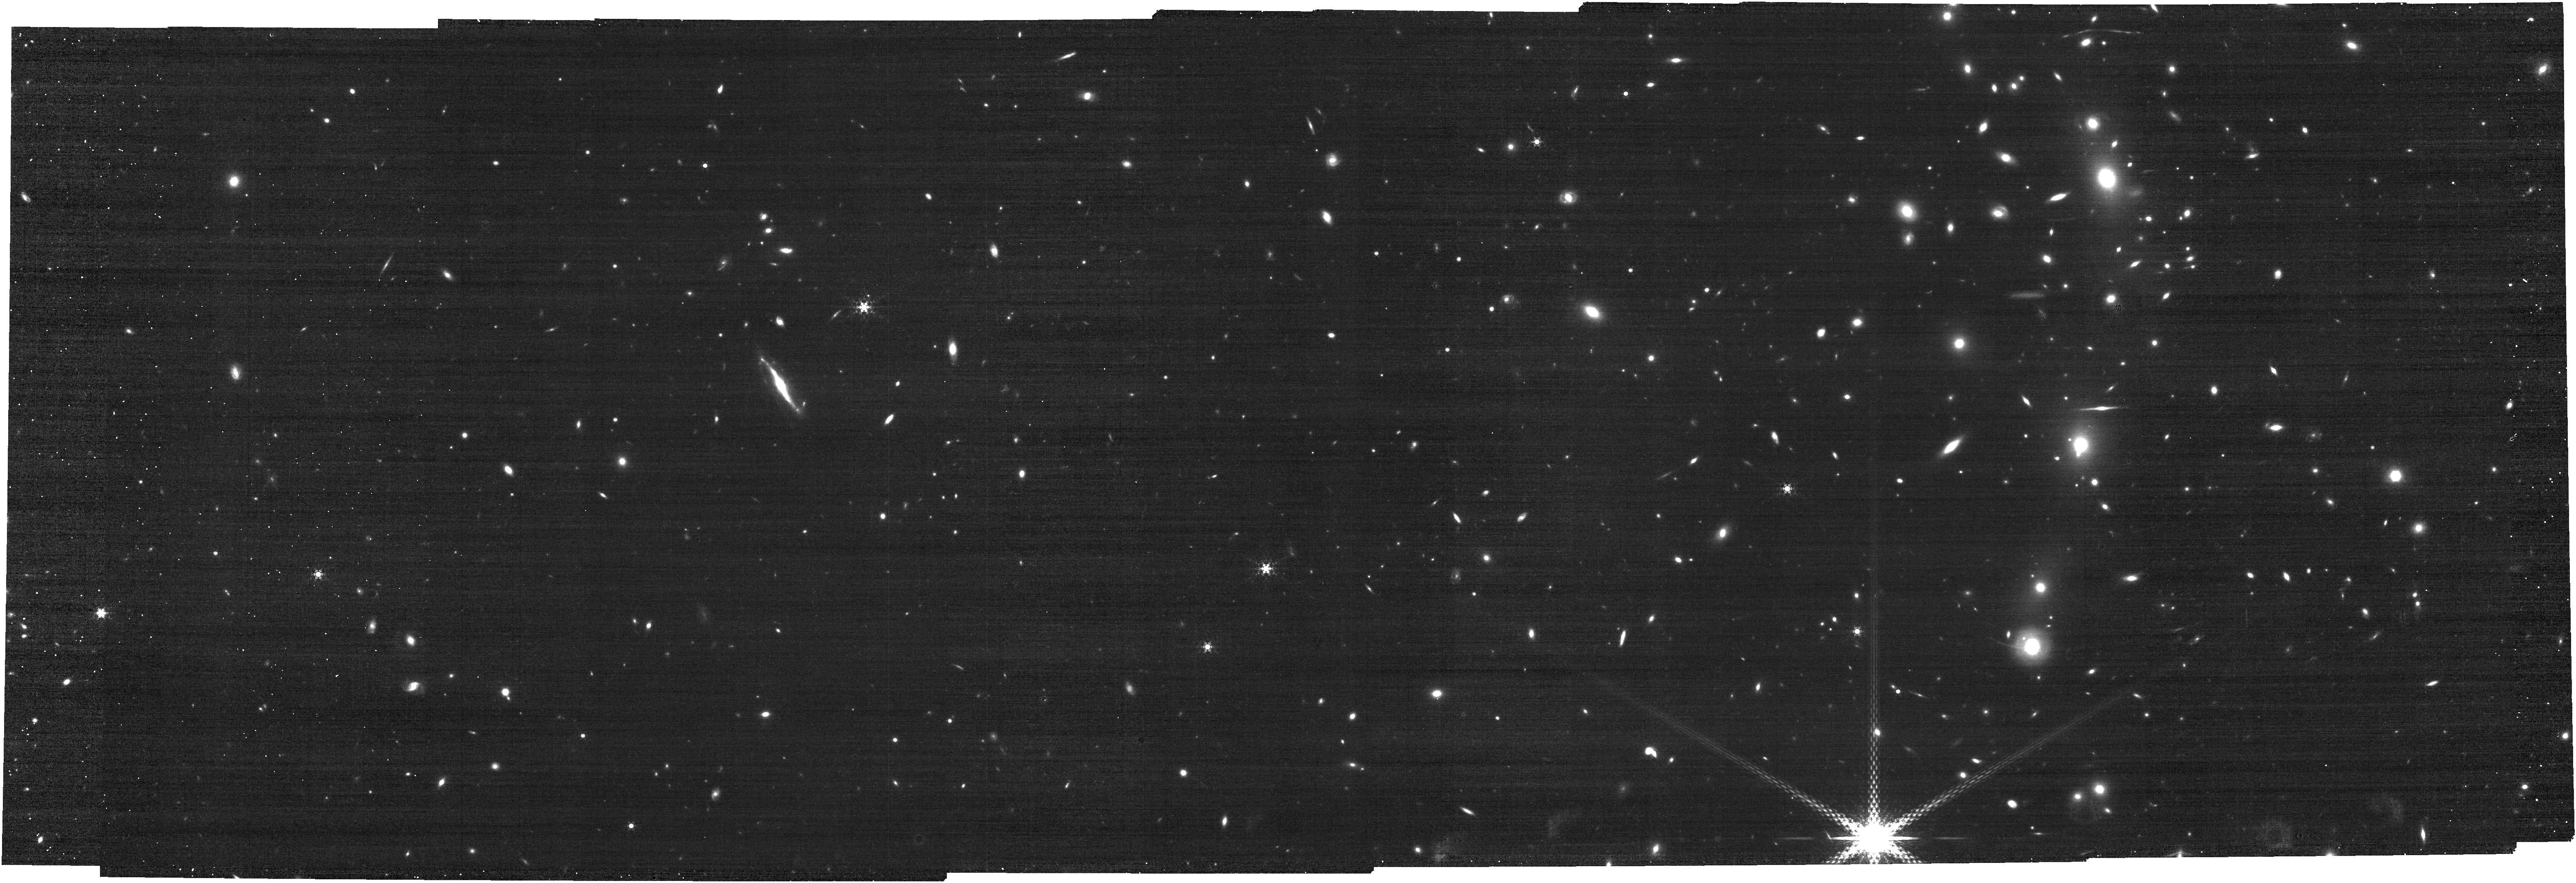
Target: M0416. Instrument: NIRCAM. Filter: F460M. Exposure: 20 min. Observation ID: jw03538-o003_t003_nircam_clear-f460m

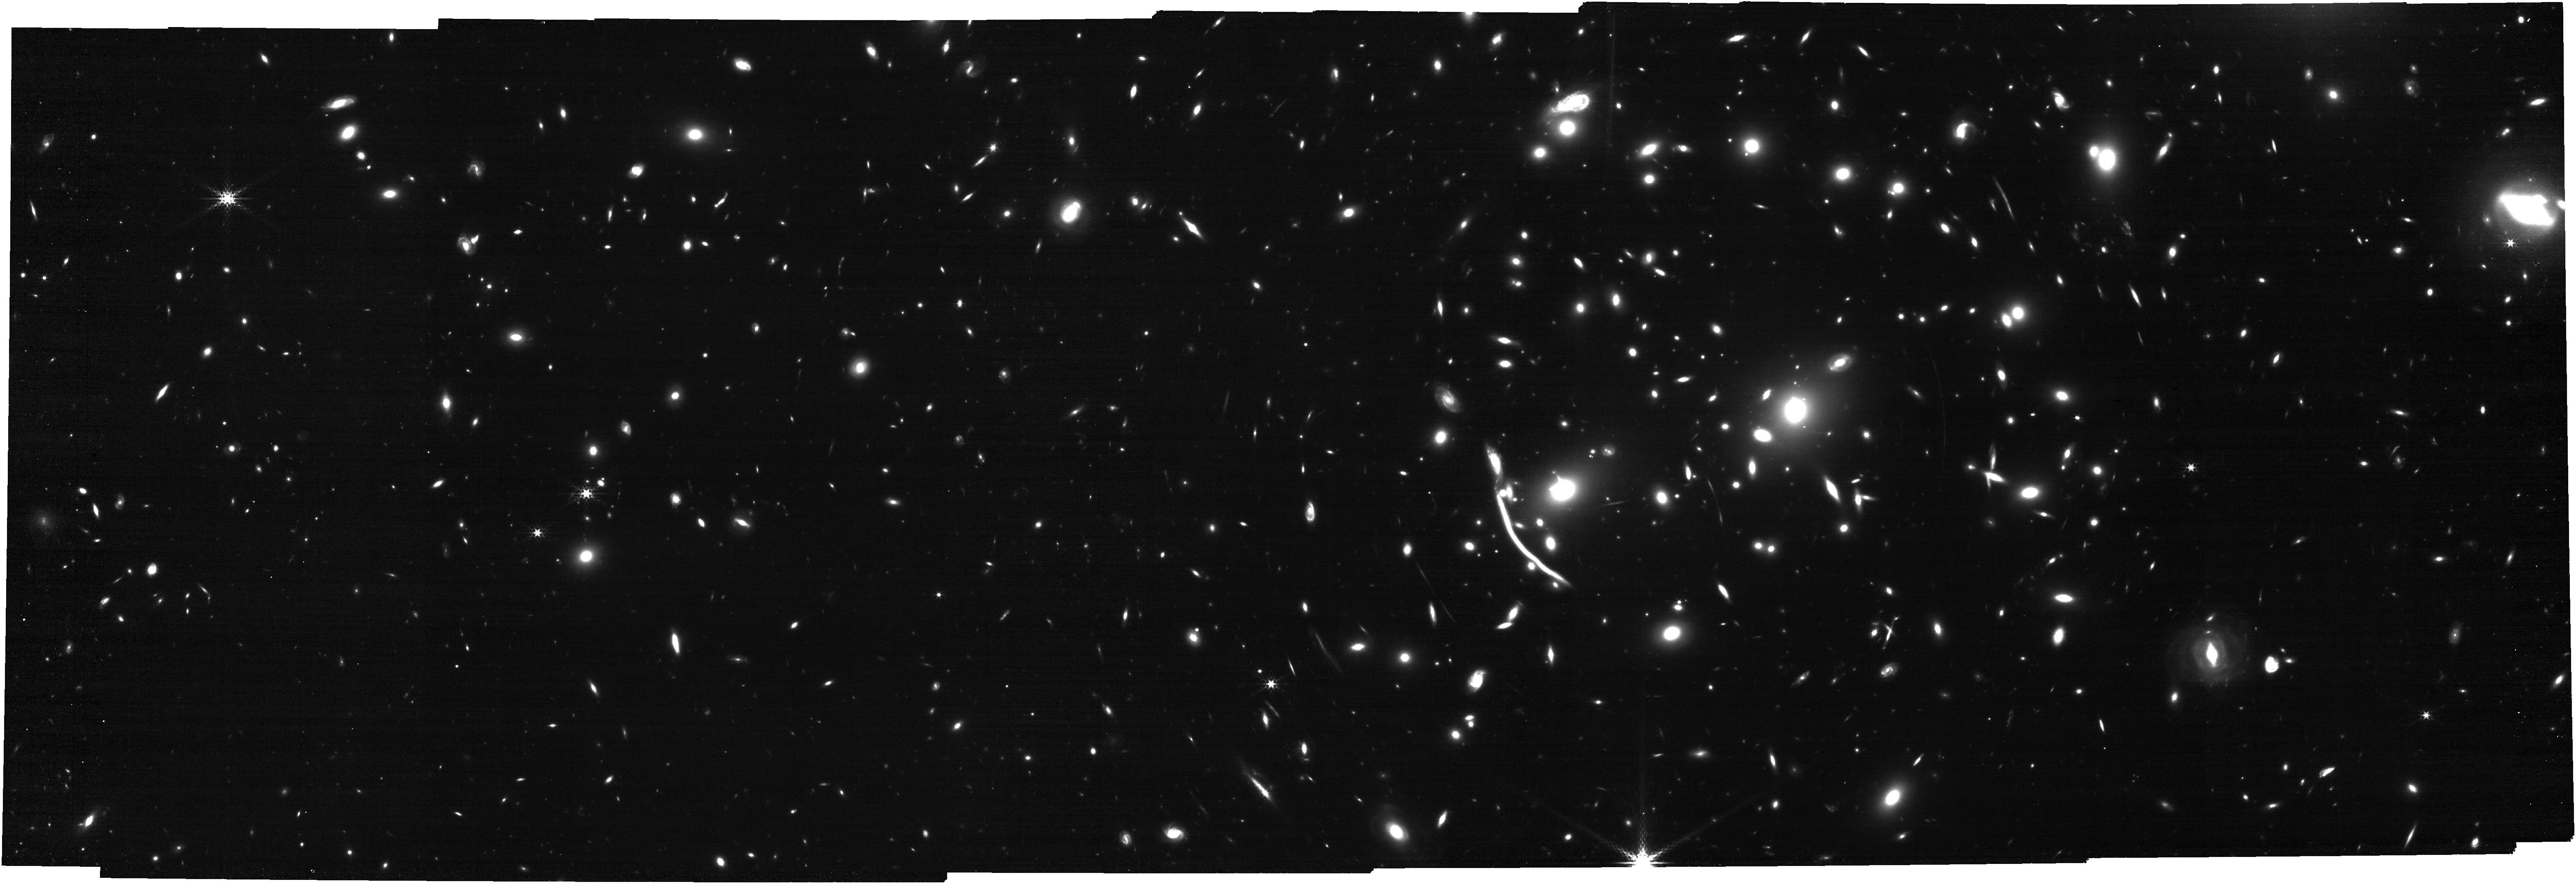
Target: A370. Instrument: NIRCAM. Filter: F335M. Exposure: 26 min. Observation ID: jw03538-o014_t002_nircam_clear-f335m

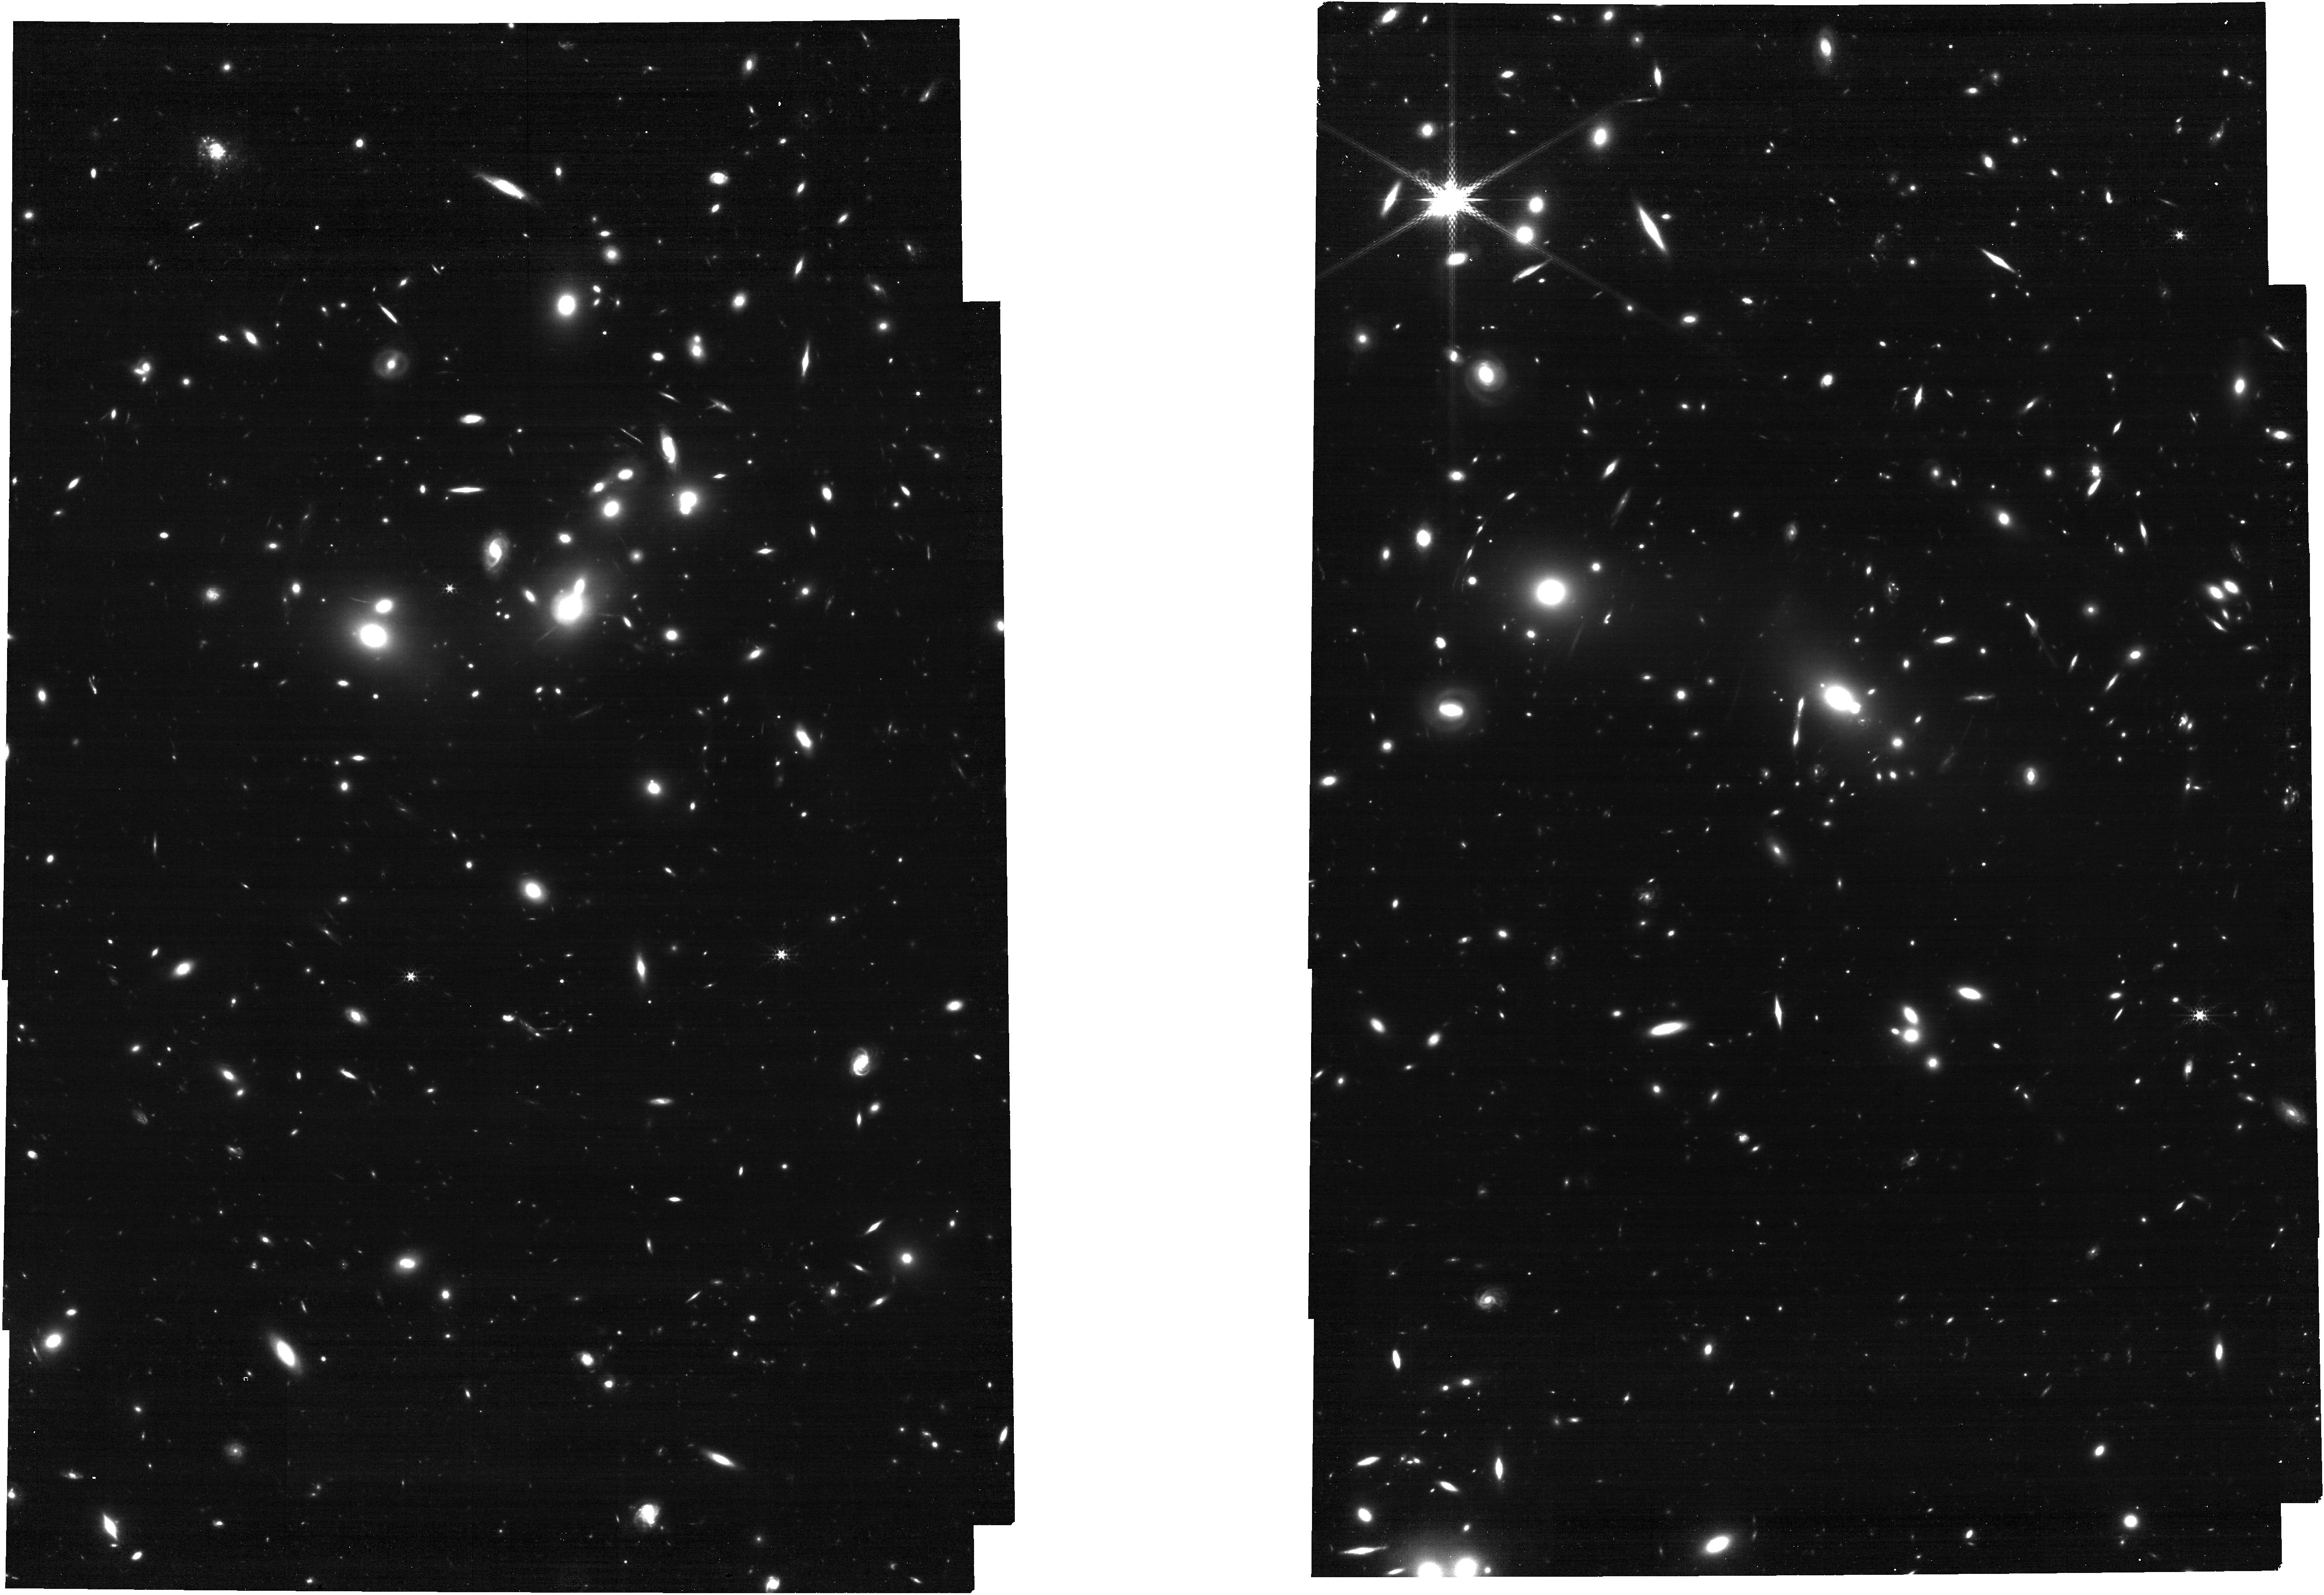
Target: A2744. Instrument: NIRCAM. Filter: F335M. Exposure: 26 min. Observation ID: jw03538-o005_t001_nircam_clear-f335m

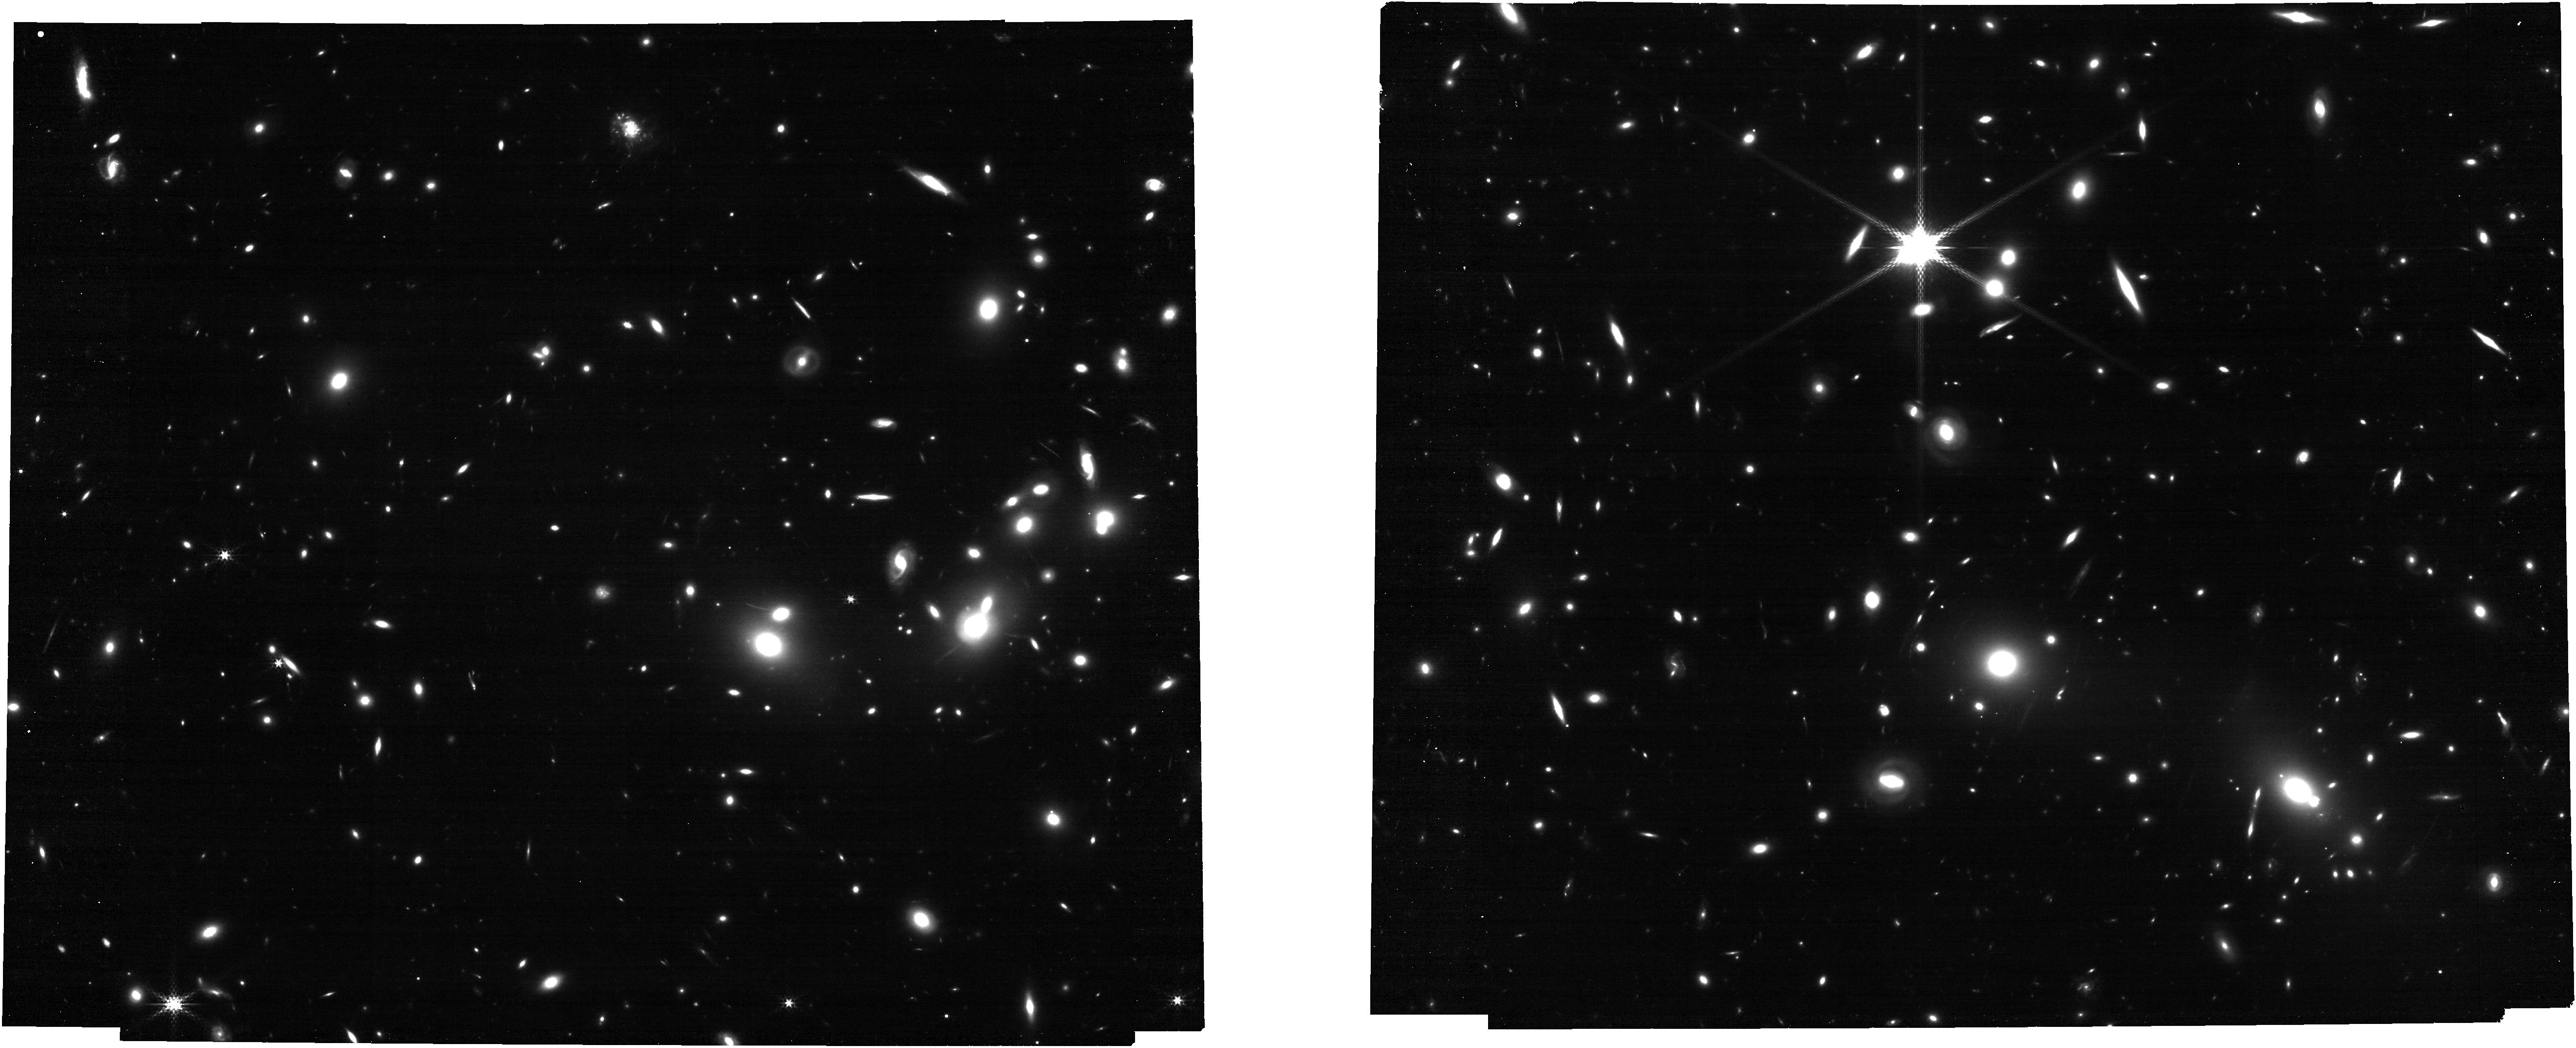
Target: A2744-Tile-2. Instrument: NIRCAM. Filter: F300M. Exposure: 13 min. Observation ID: jw03538-o025_t004_nircam_clear-f300m

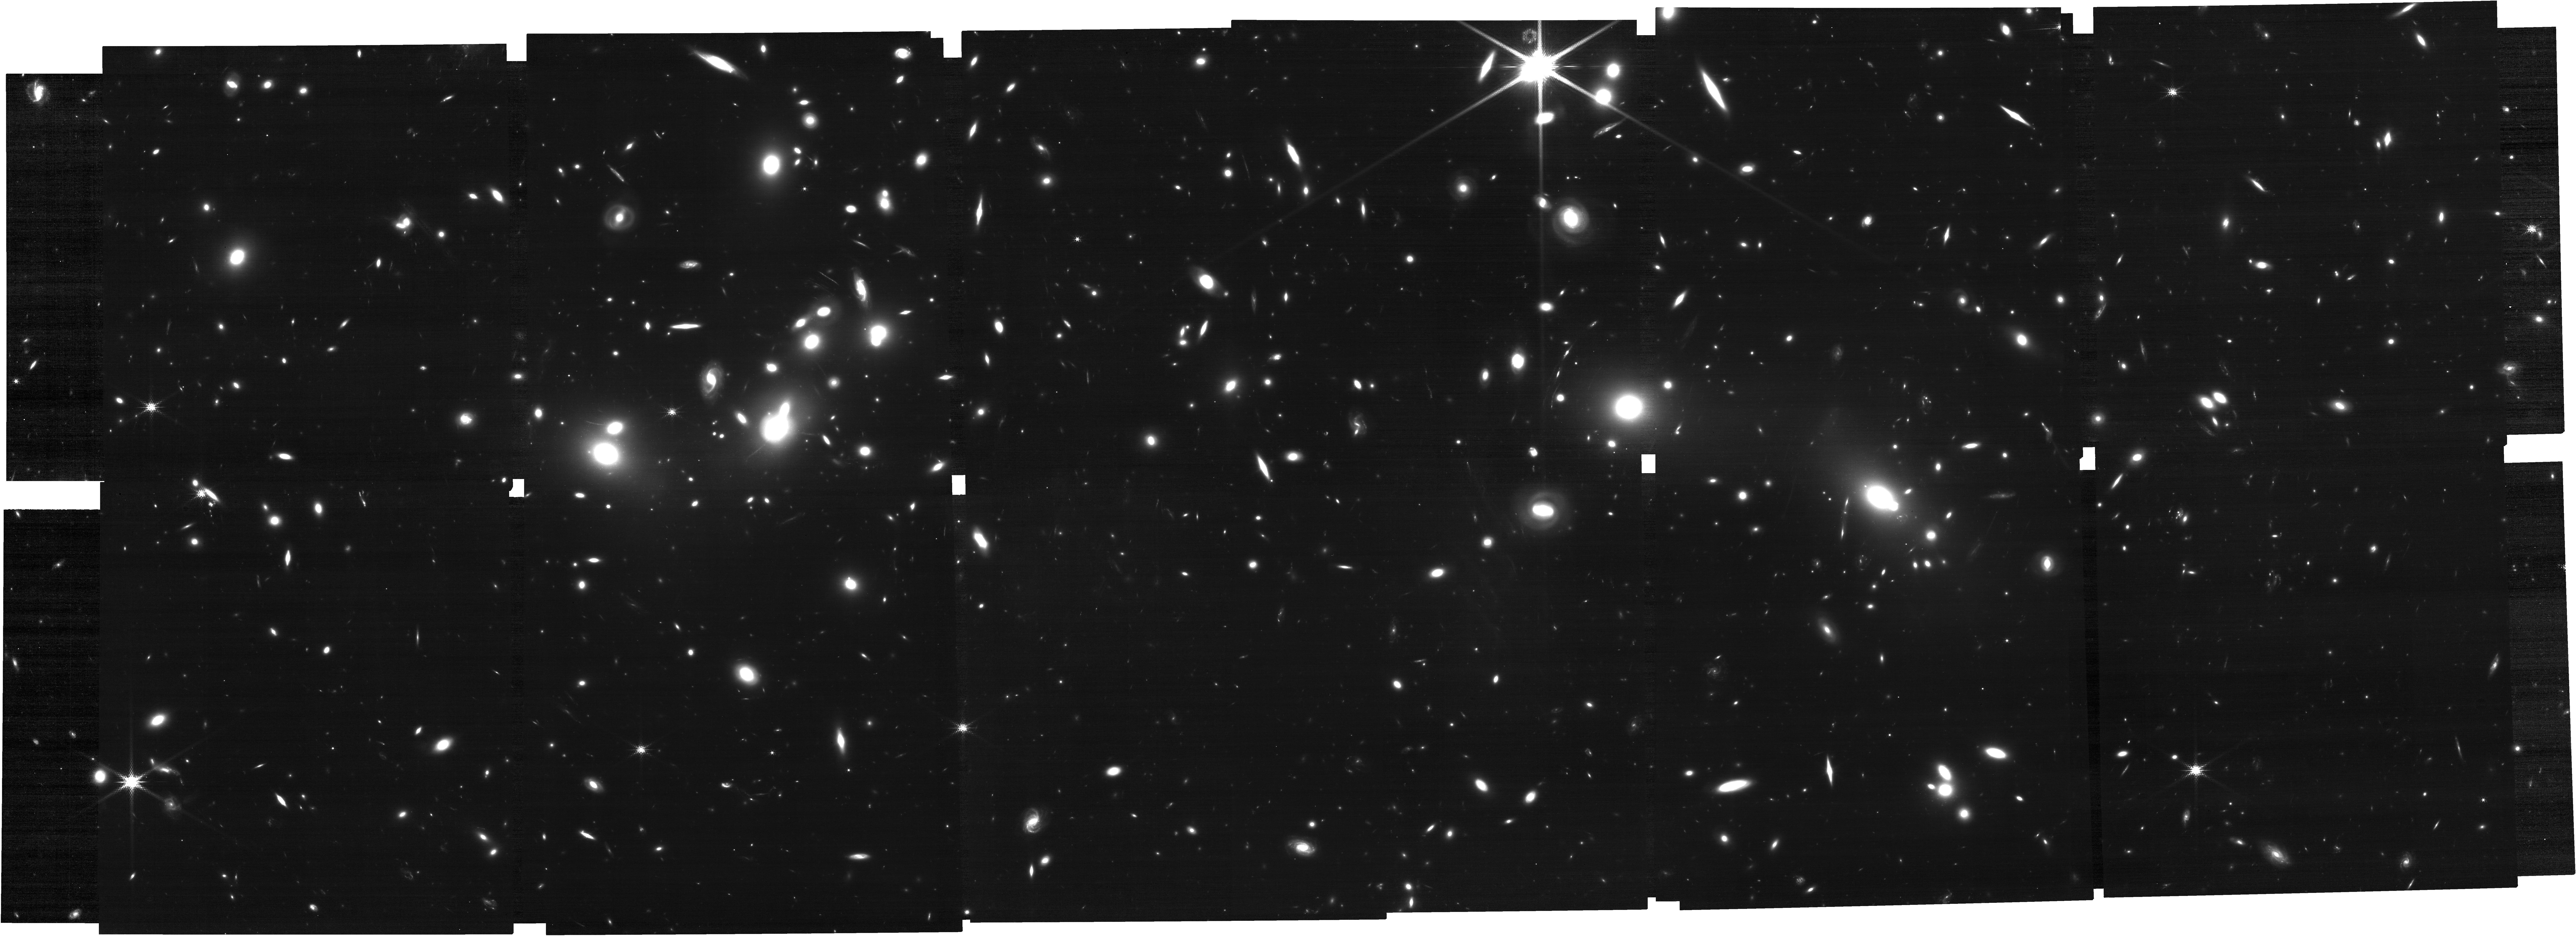
Target: A2744. Instrument: NIRCAM. Filter: F182M. Exposure: 1.4 h. Observation ID: jw03538-o008_t001_nircam_clear-f182m

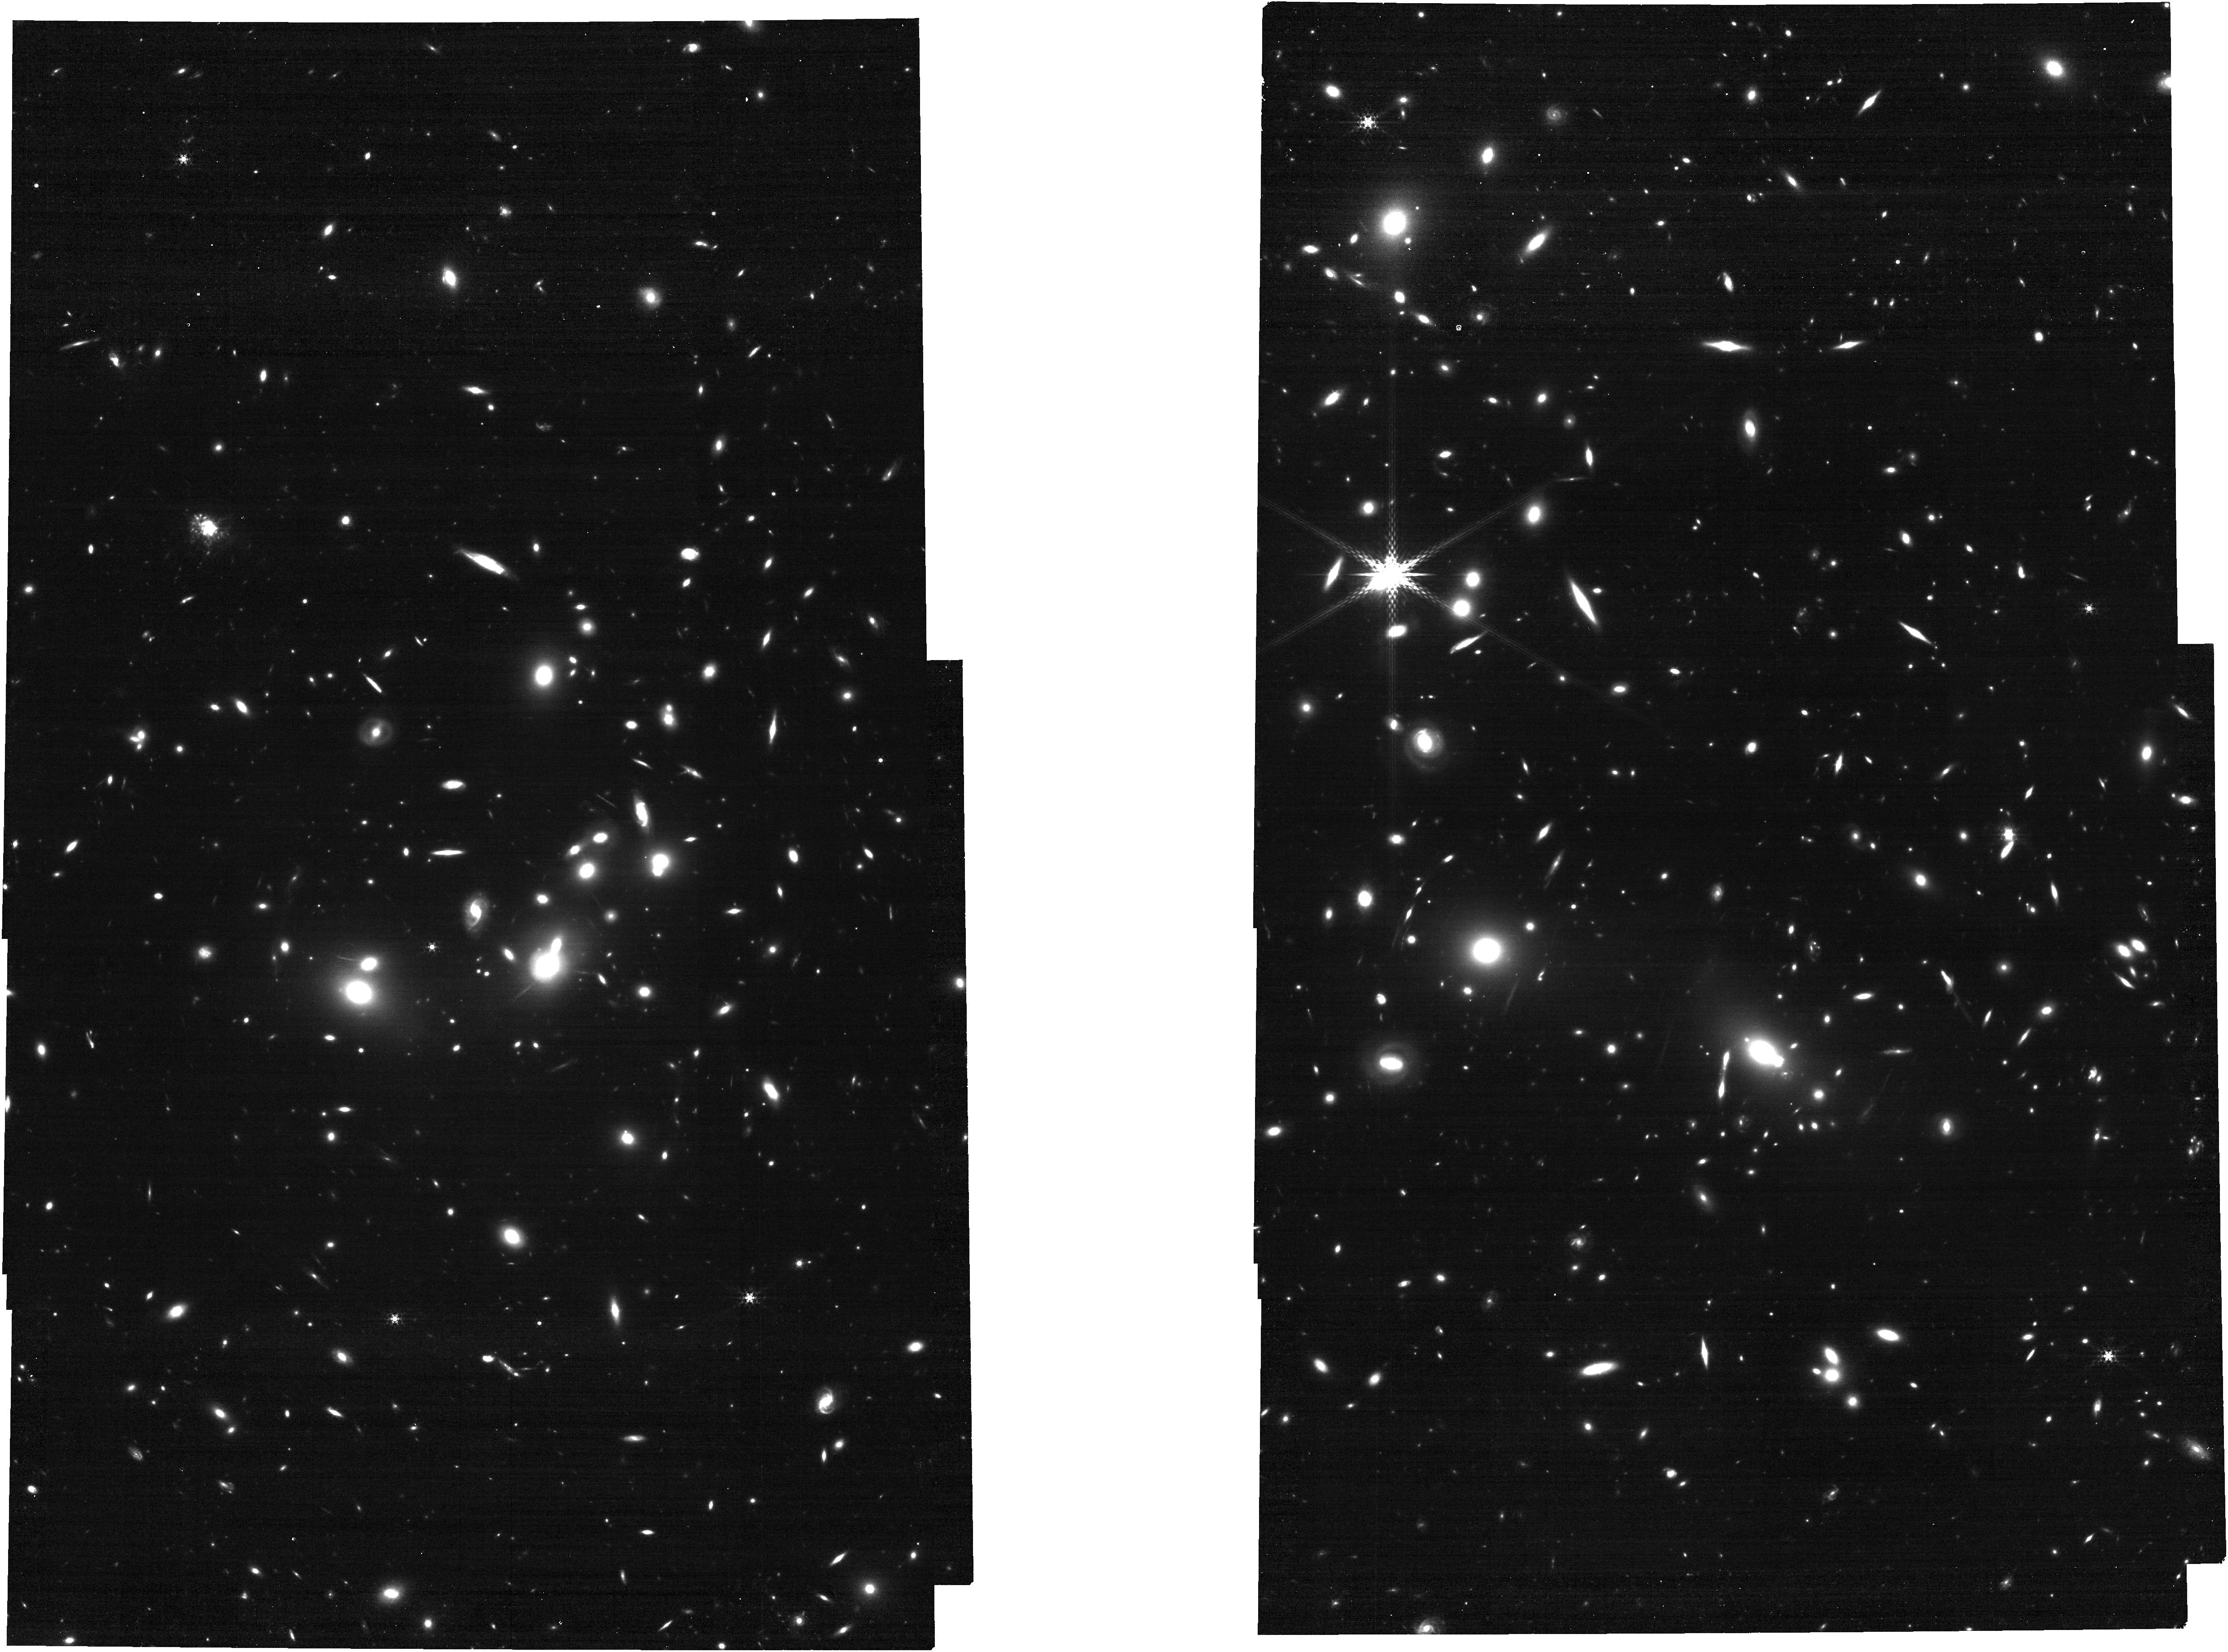
Target: A2744. Instrument: NIRCAM. Filter: F410M. Exposure: 21 min. Observation ID: jw03538-o007_t001_nircam_clear-f410m

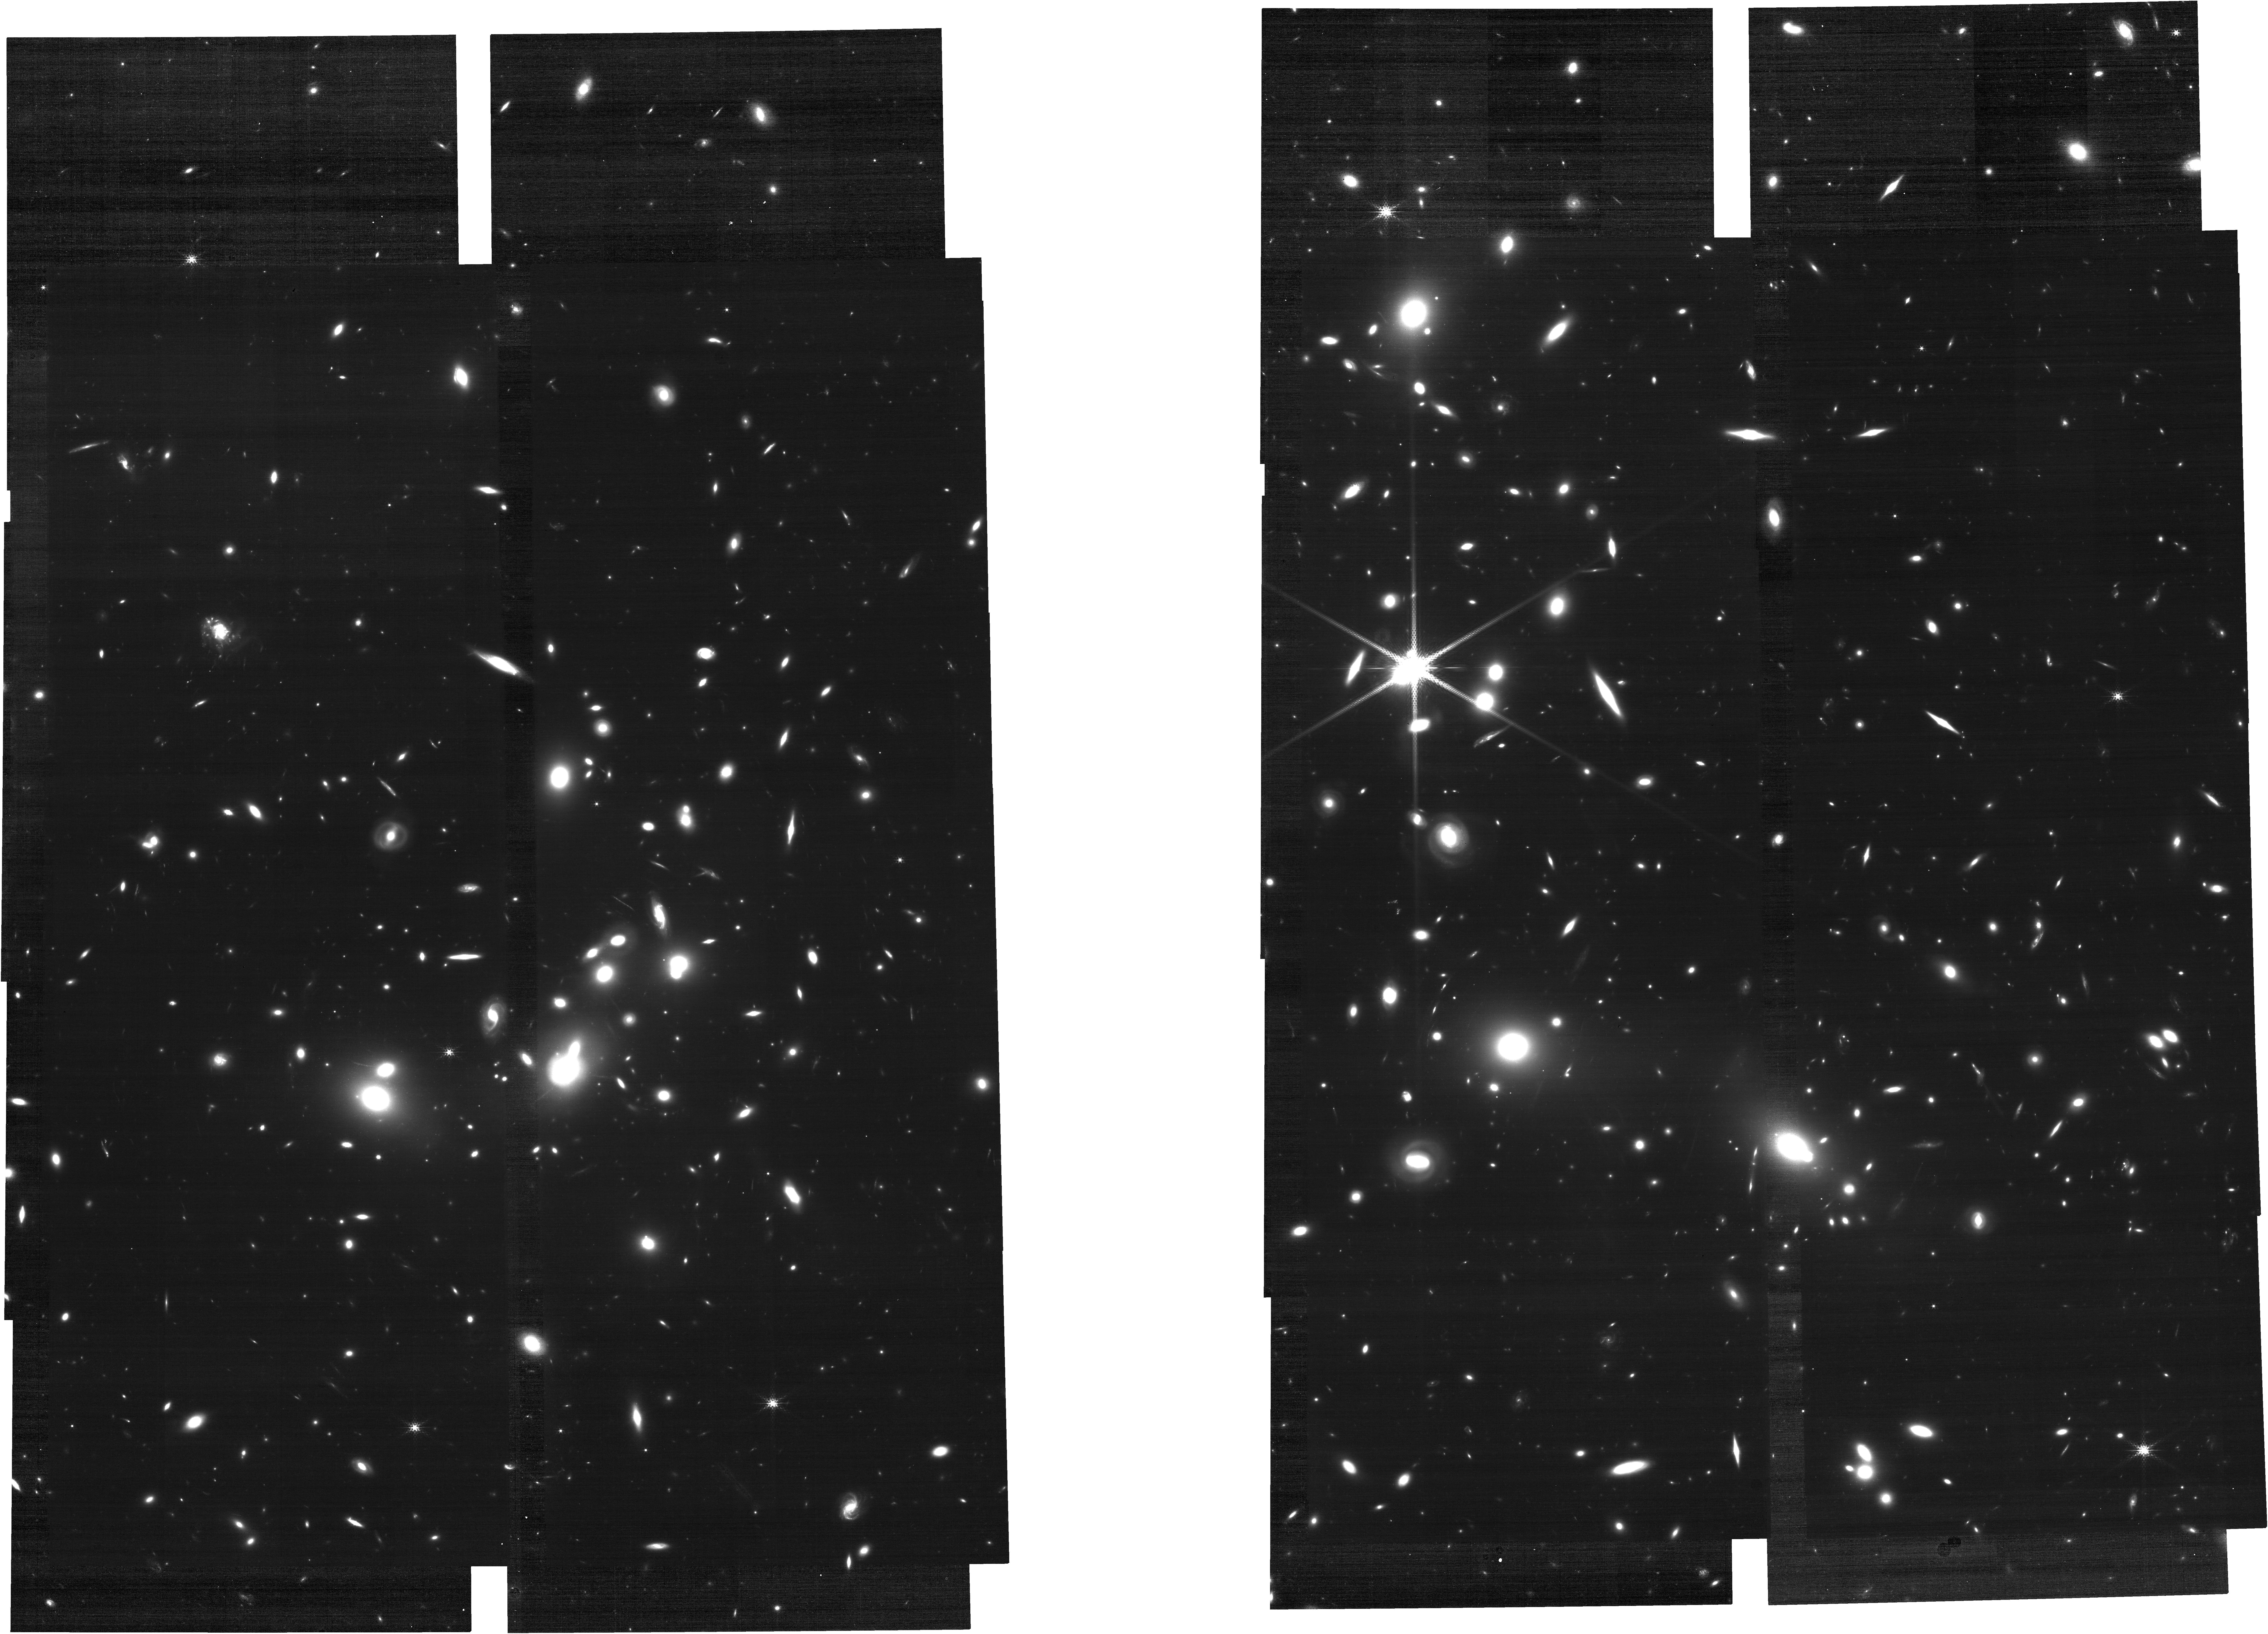
Target: A2744. Instrument: NIRCAM. Filter: F210M. Exposure: 1.3 h. Observation ID: jw03538-o009_t001_nircam_clear-f210m

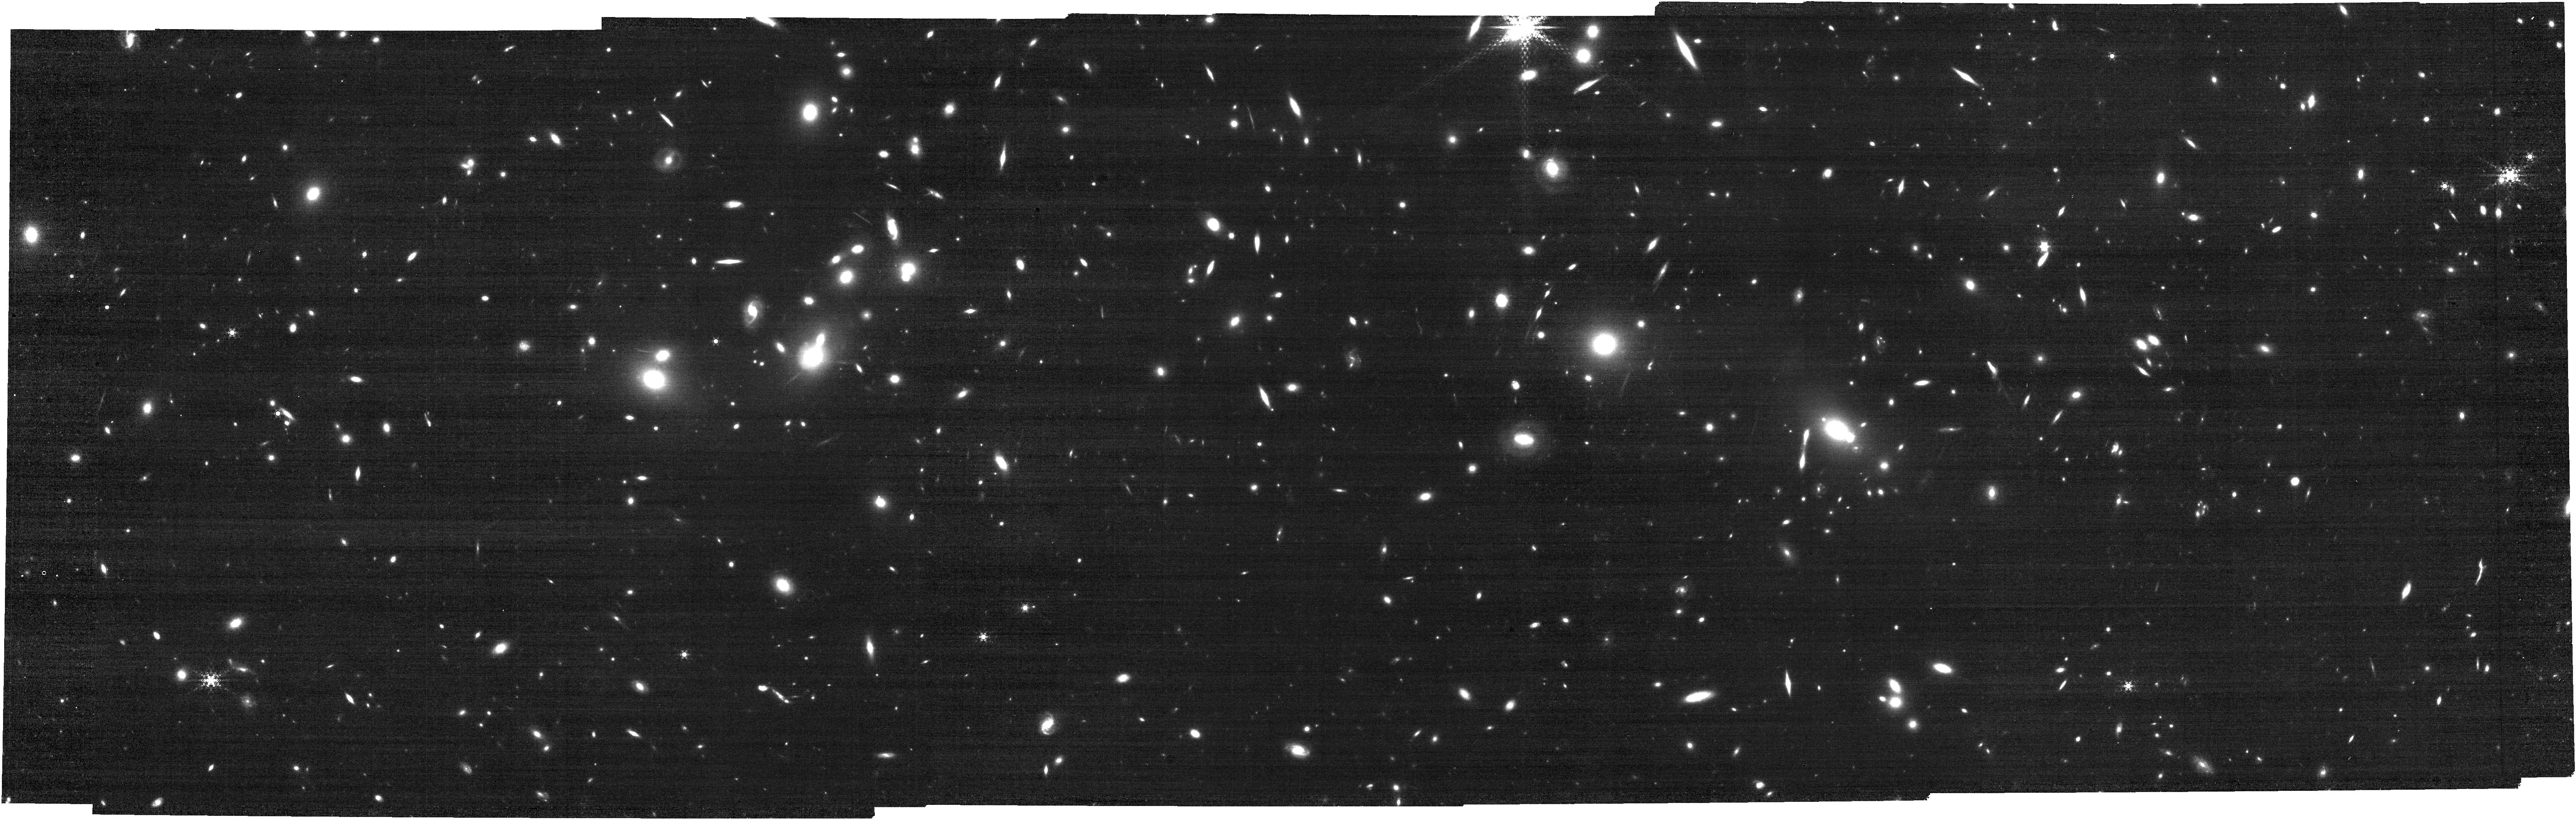
Target: A2744. Instrument: NIRCAM. Filter: F460M. Exposure: 26 min. Observation ID: jw03538-o010_t001_nircam_clear-f460m

Unveiling the properties of high-redshift low/intermediate-mass galaxies in Lensing fields with NIRCam Wide Field Slitless Spectroscopy (PI: Iani, Edoardo)

In its first months of activity, the James Webb Space Telescope (JWST ) has shown to the whole astronomical community its great performance in terms of sensitivity and resolution, enabling the detection of the first statistical samples of galaxies at redshift z > 5. To date, our knoweledge of the physical properties of these objects is still strongly limited to the brightest and most massive galaxies. Thanks to JWST and the proposed observations, we will finally reach and characterise the main properties of the bulk of the galaxy population at such high redshifts: the low/intermediate mass galaxies. To do so, we ask to observe with the Wide Field Slitless Spectroscopy (WFSS) mode of the Near Infrared Camera (NIRCam) on board JWST three galaxy clusters: Abell 2744, Abell 370 and MACS J0416.1-2403. The depth of the proposed observations (3x deeper than the currently available JWST spectroscopy in extra-galactic fields), together with the lensing power of the galaxy clusters, will grant us access to this region of the galaxy's parameter space that is still left unexplored. The proposed 2.6-5.1 micron spectroscopy, in synergy with the wealth of imaging data available for our three target fields, will allow us to robustly constrain the star formation rate, stellar mass, the stellar population age and the properties of the interstellar medium of galaxies at z>5. Our request for no proprietary time underlines the importance and legacy value of the proposed observations, which will bring valuable and missing complementary data to these three well-studied lensing fields.